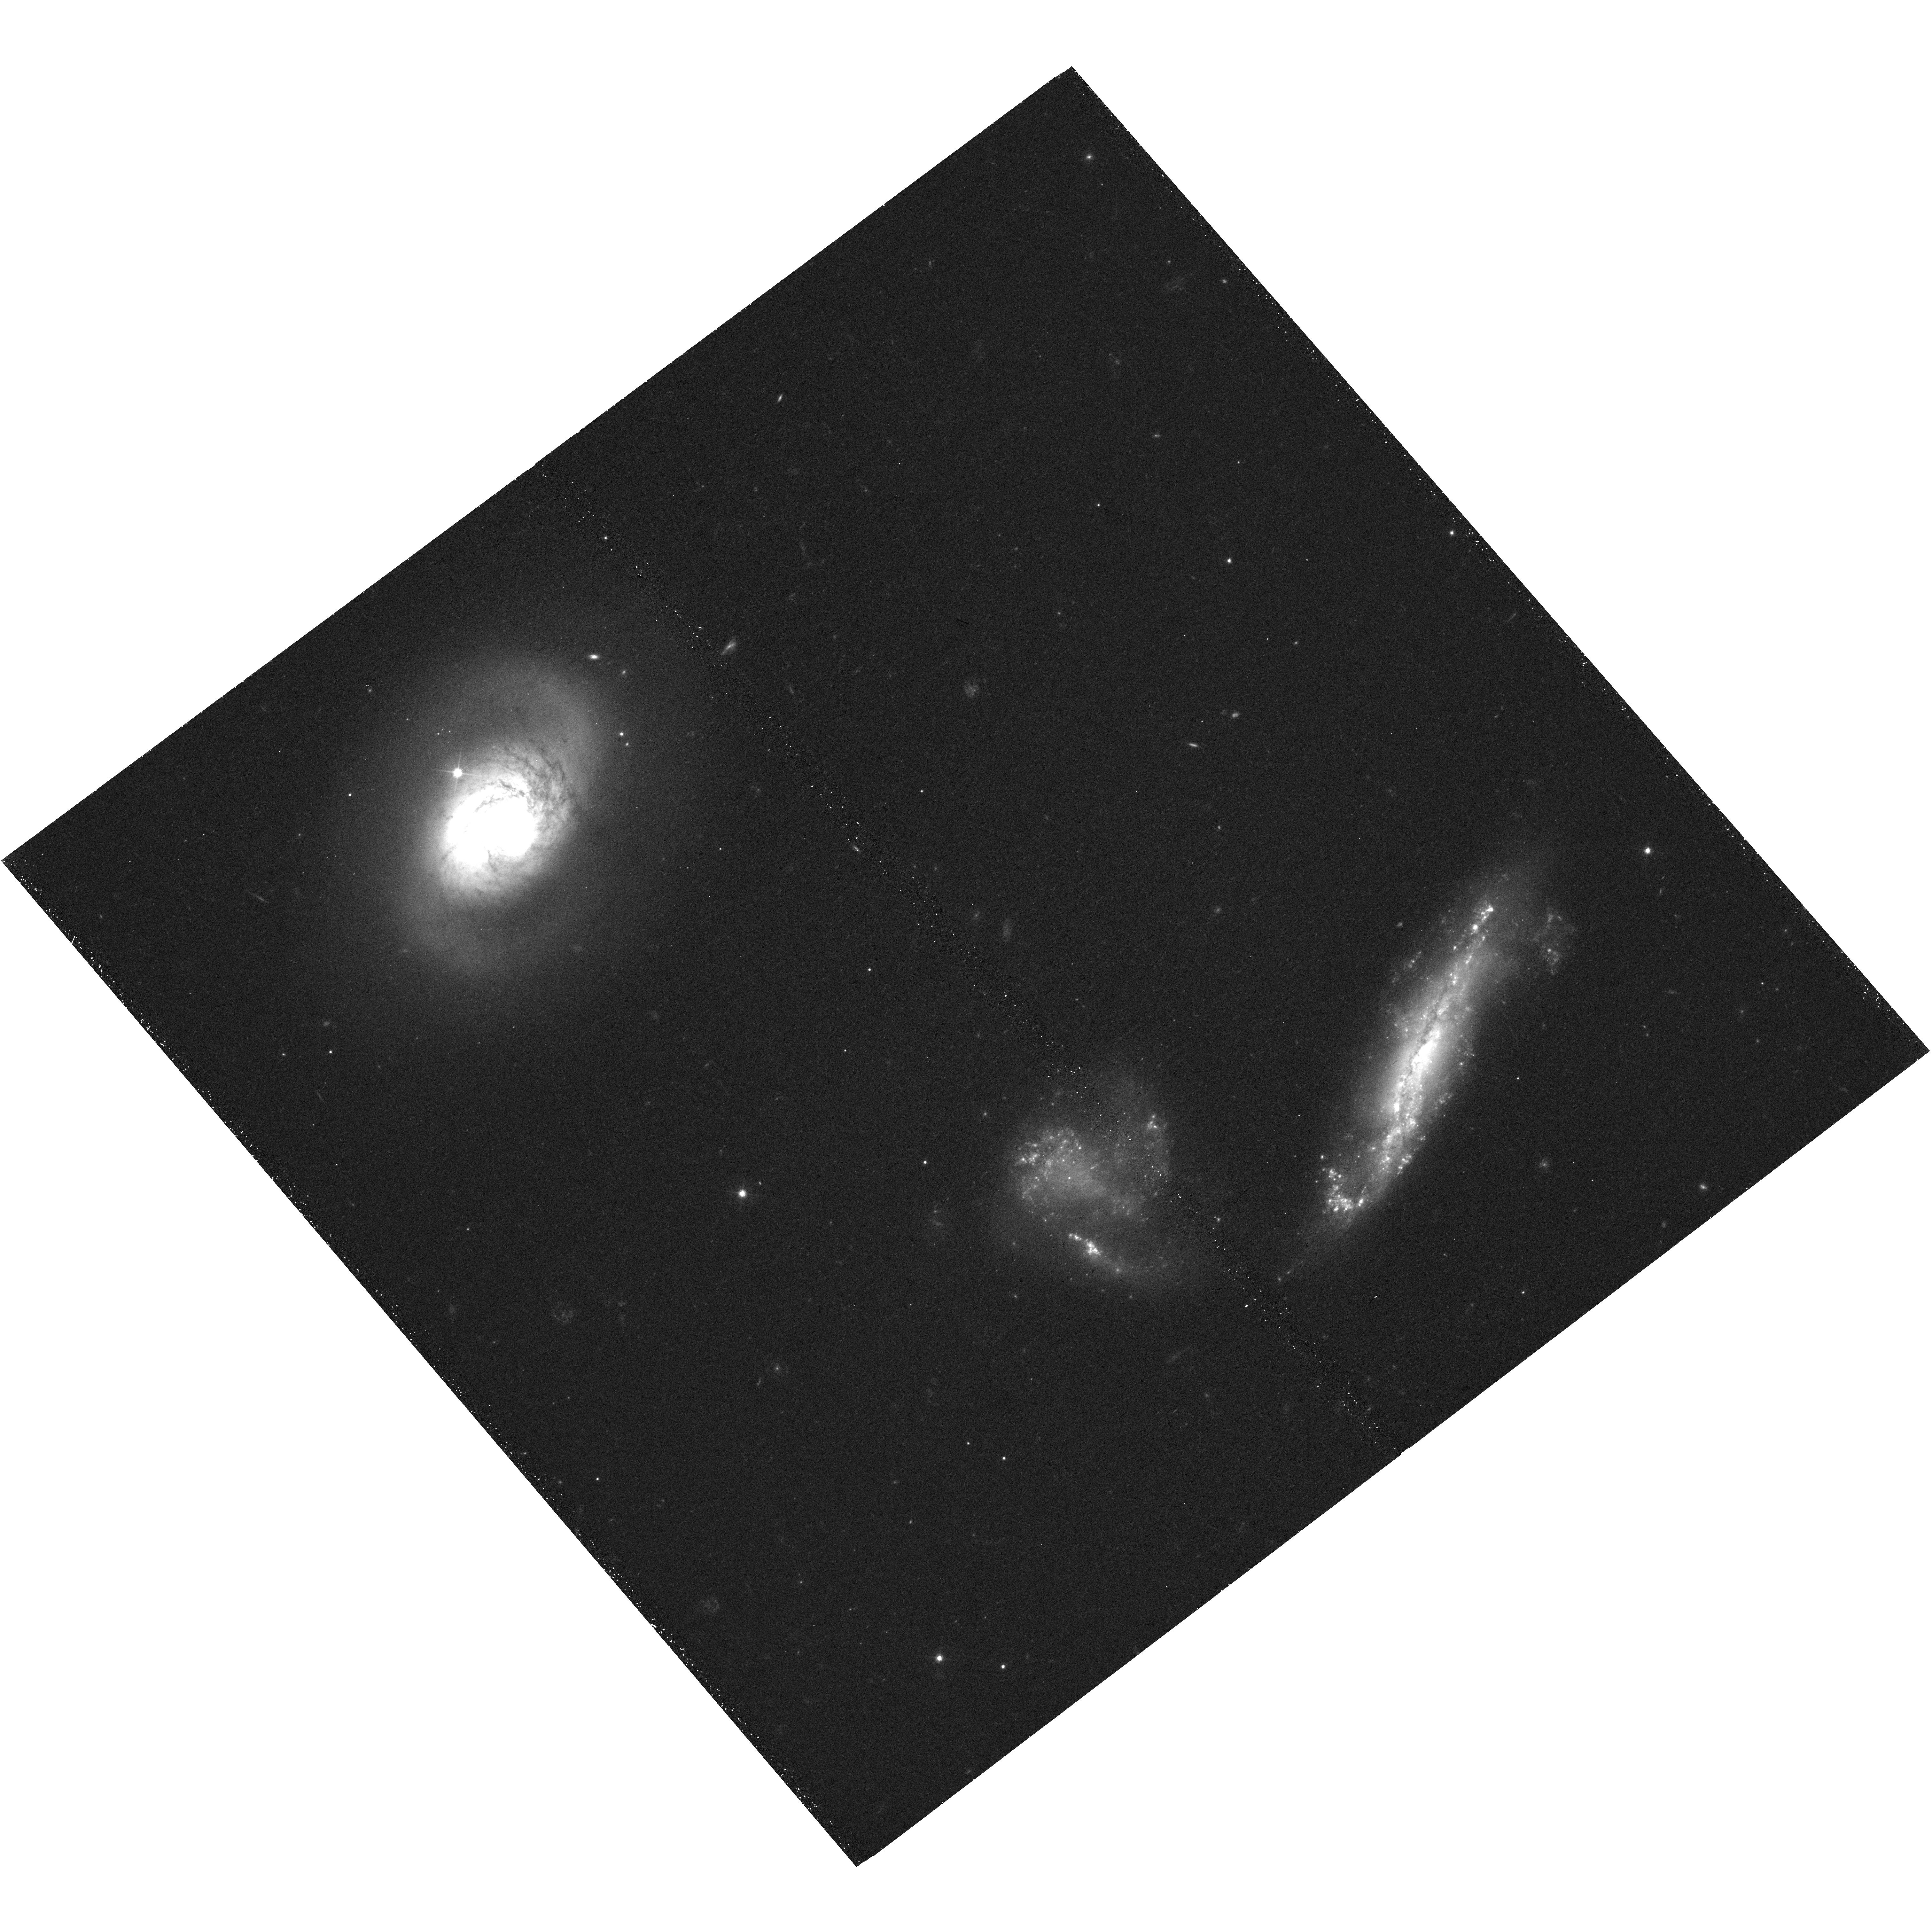
Target: MRK331-UVIS
Instrument: WFC3/UVIS
Filter: F555W
Exposure: 24 min
Observation ID: hst_15649_25_wfc3_uvis_f555w_idy425

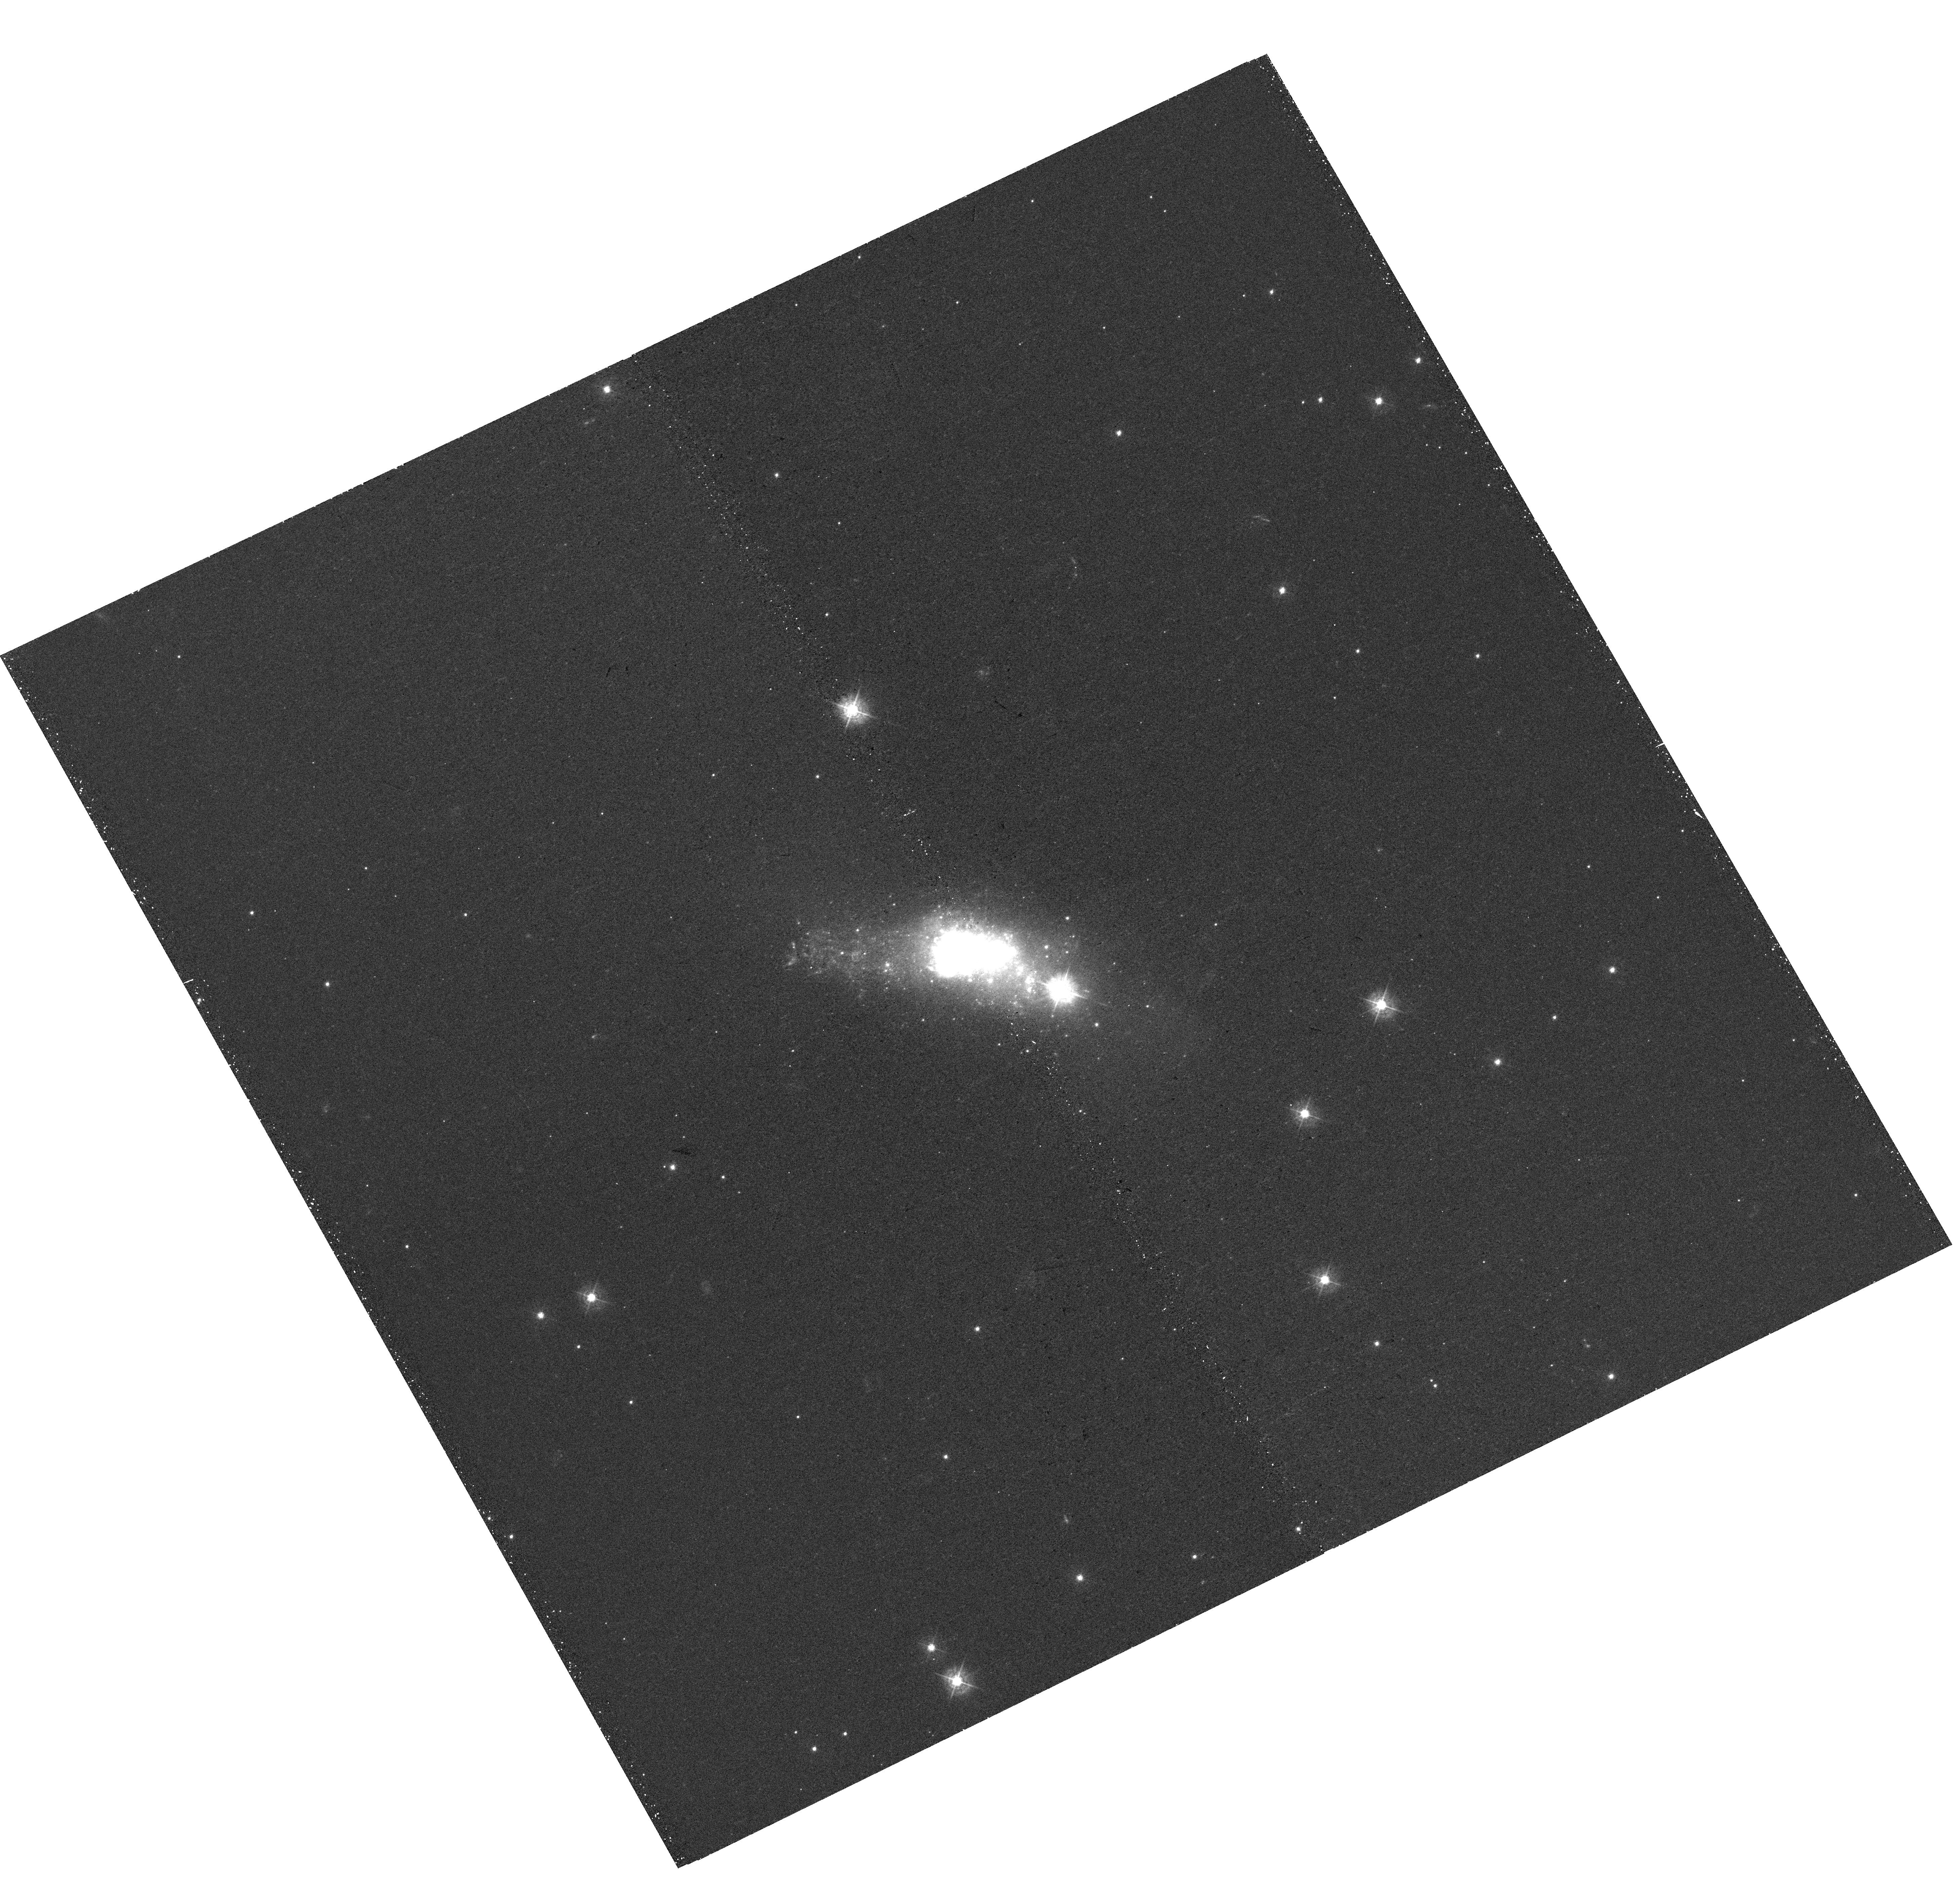
Target: ESO338-IG04
Instrument: WFC3/UVIS
Filter: F438W
Exposure: 25 min
Observation ID: hst_15649_19_wfc3_uvis_f438w_idy419

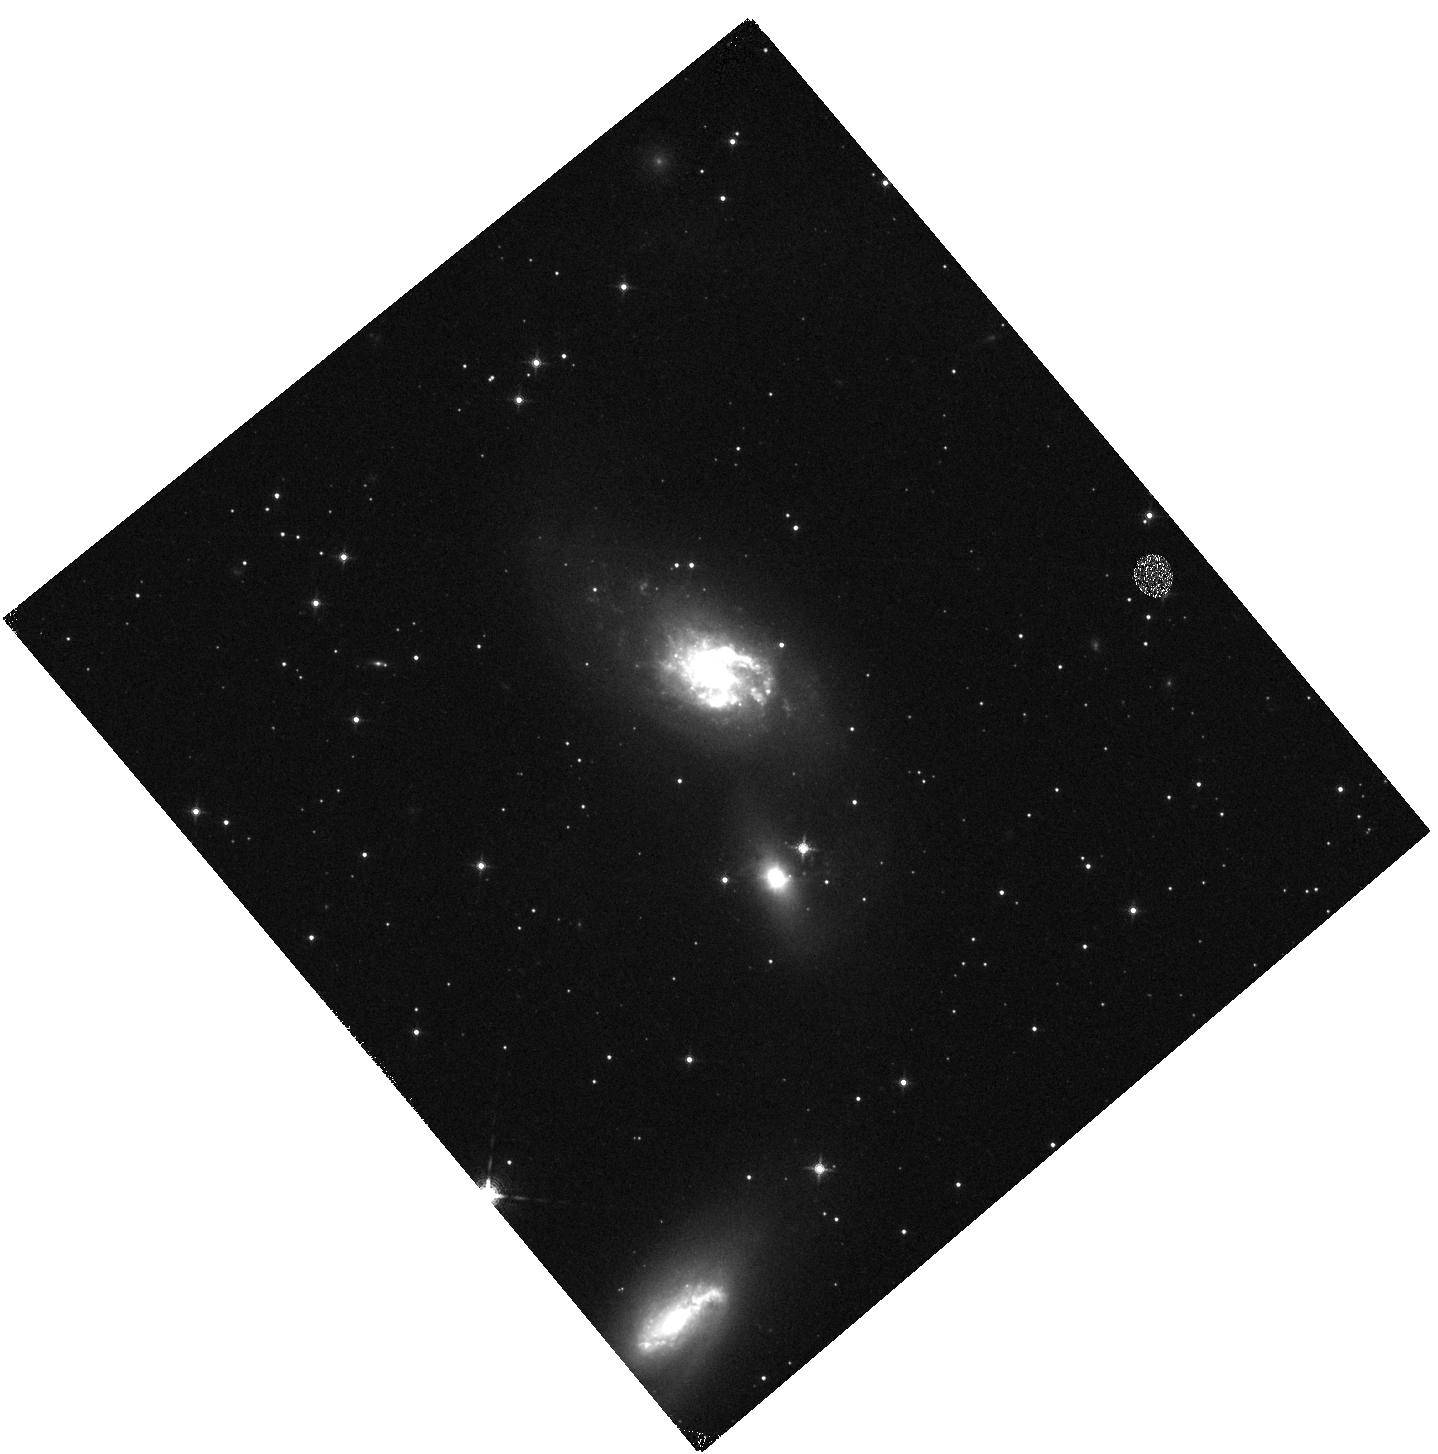
Target: IC4687-IR
Instrument: WFC3/IR
Filter: F130N
Exposure: 13 min
Observation ID: hst_15649_18_wfc3_ir_f130n_idy418

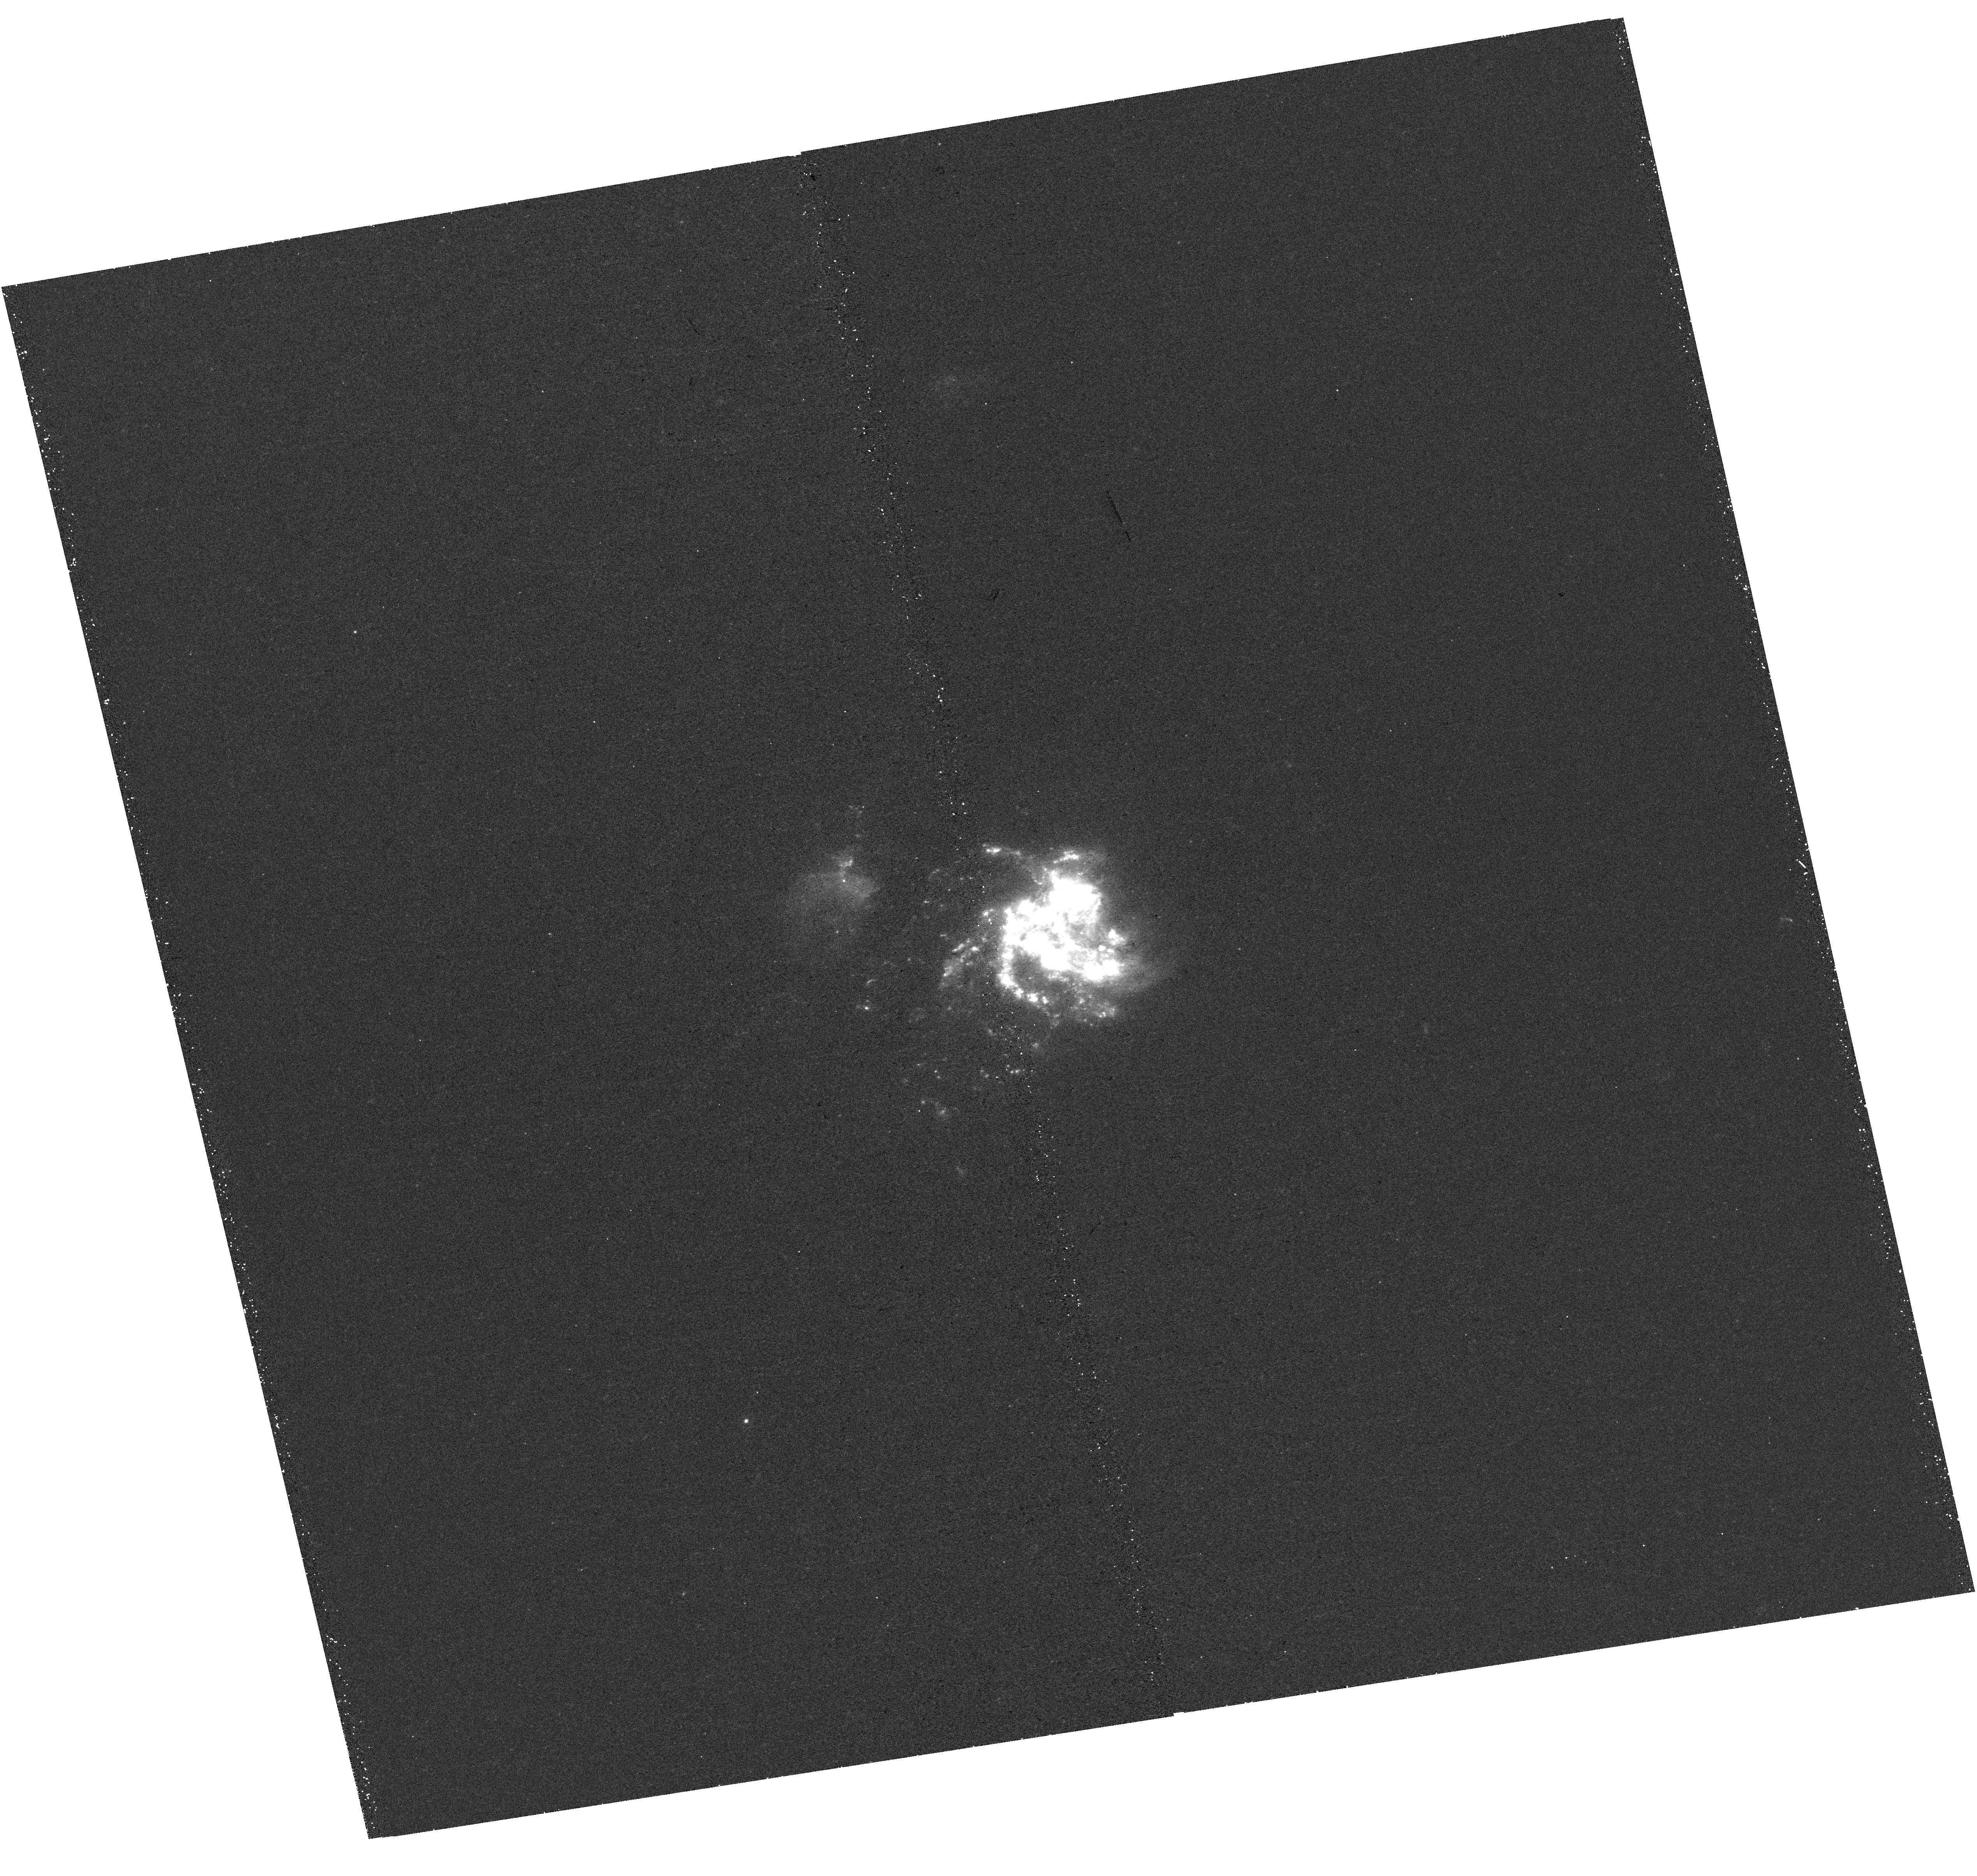
Target: IC-1623
Instrument: WFC3/UVIS
Filter: F275W
Exposure: 32 min
Observation ID: hst_15649_05_wfc3_uvis_f275w_idy405

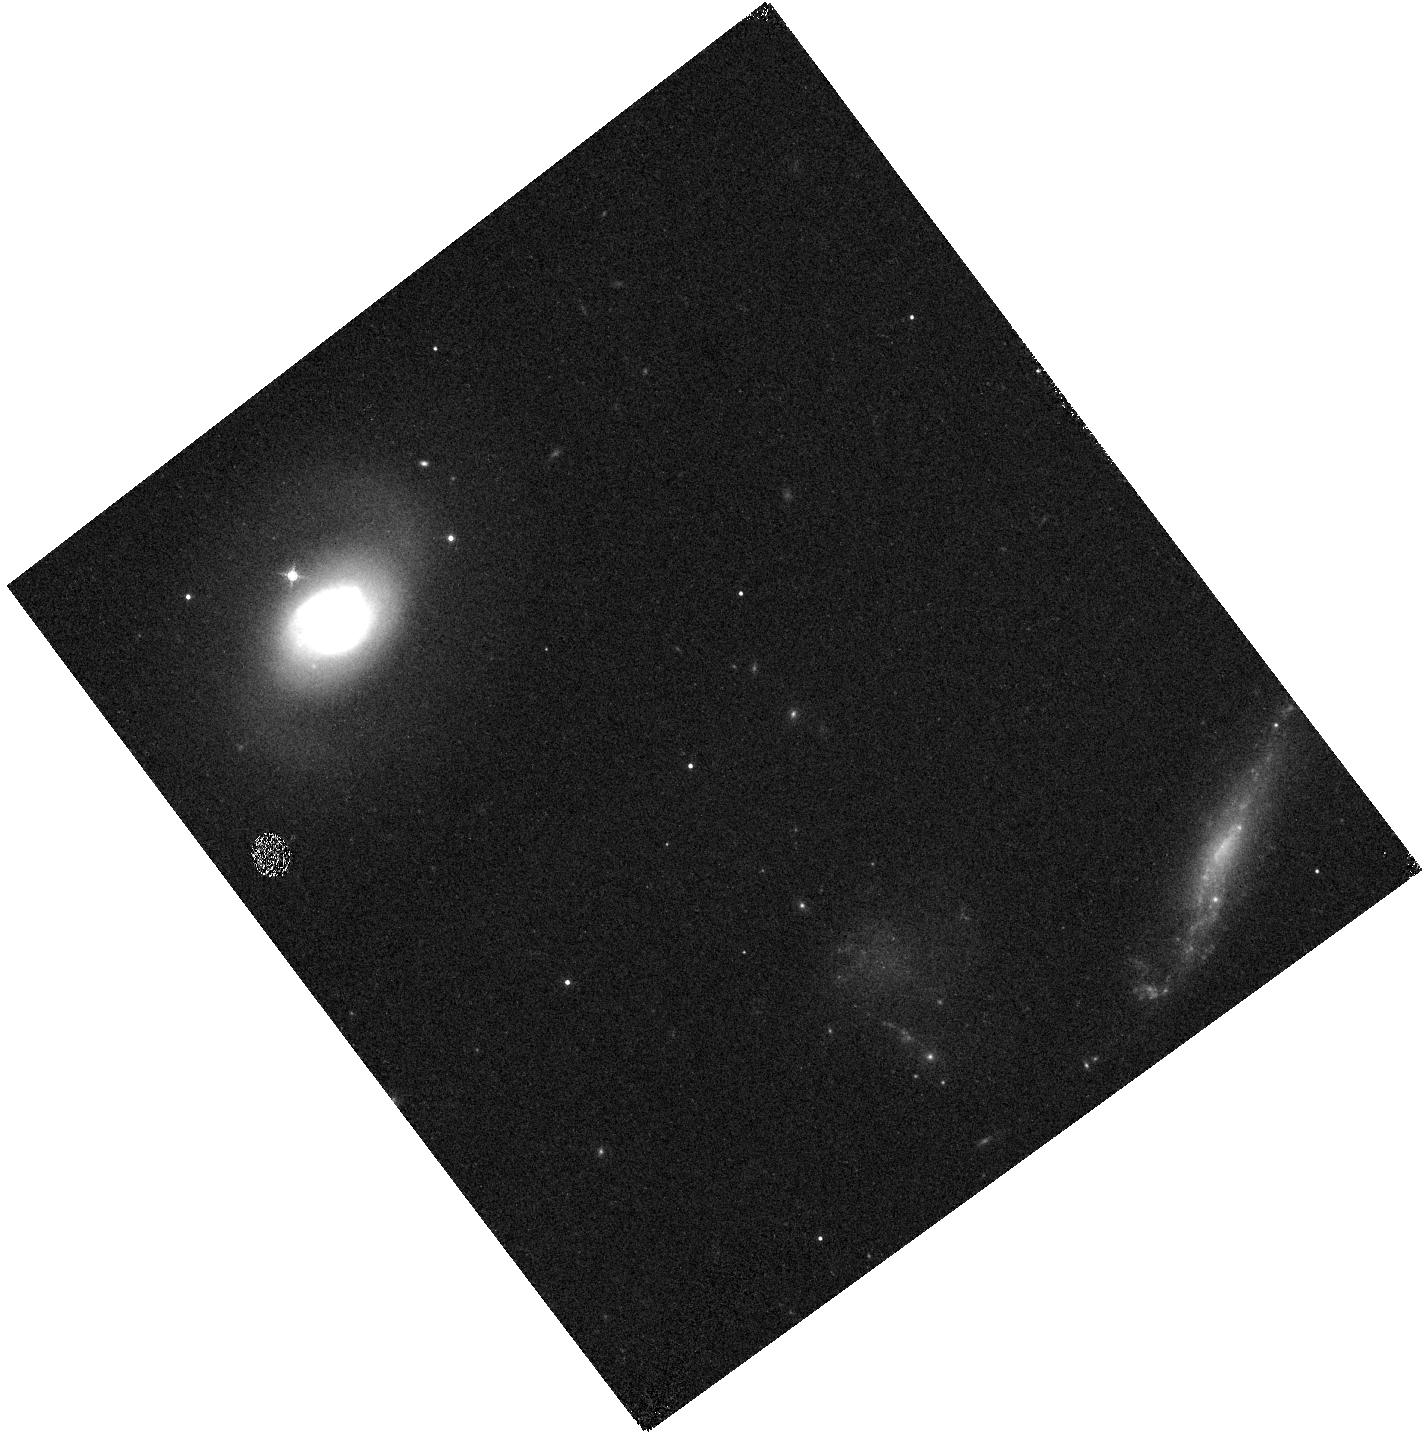
Target: MRK331-IR
Instrument: WFC3/IR
Filter: F130N
Exposure: 13 min
Observation ID: hst_15649_26_wfc3_ir_f130n_idy426

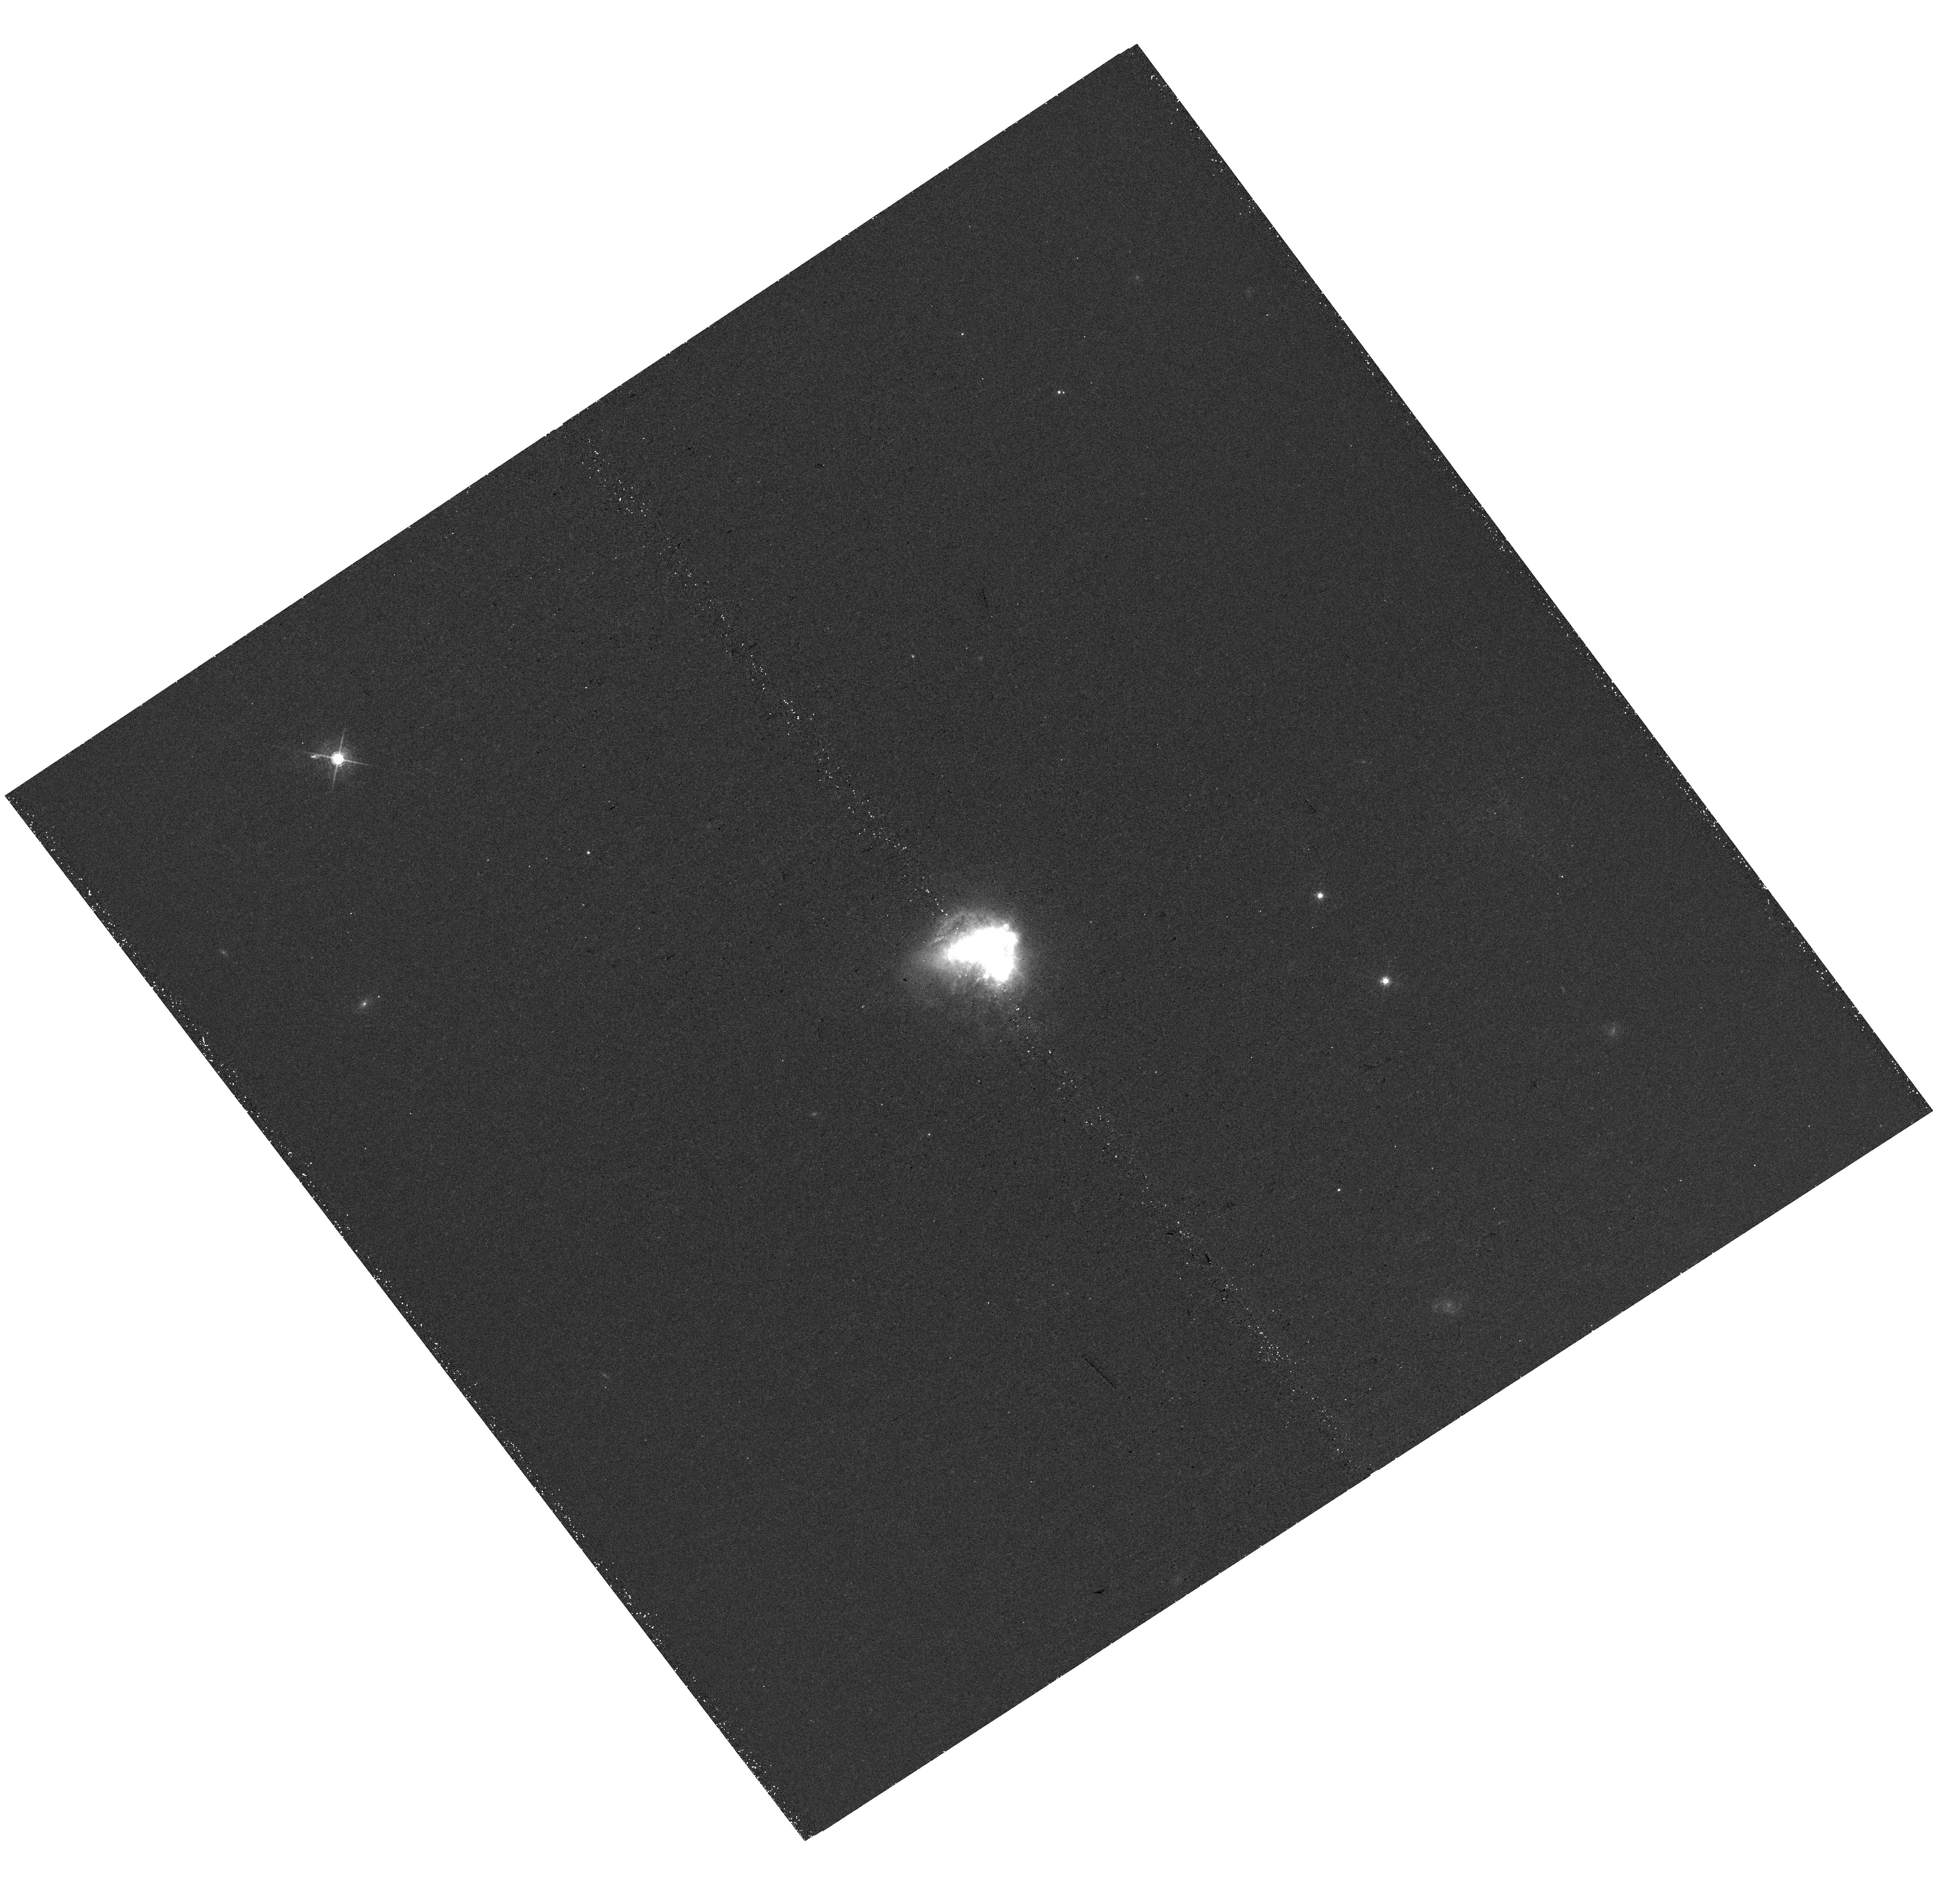
Target: HARO-11
Instrument: WFC3/UVIS
Filter: F665N
Exposure: 30 min
Observation ID: hst_15649_01_wfc3_uvis_f665n_idy401

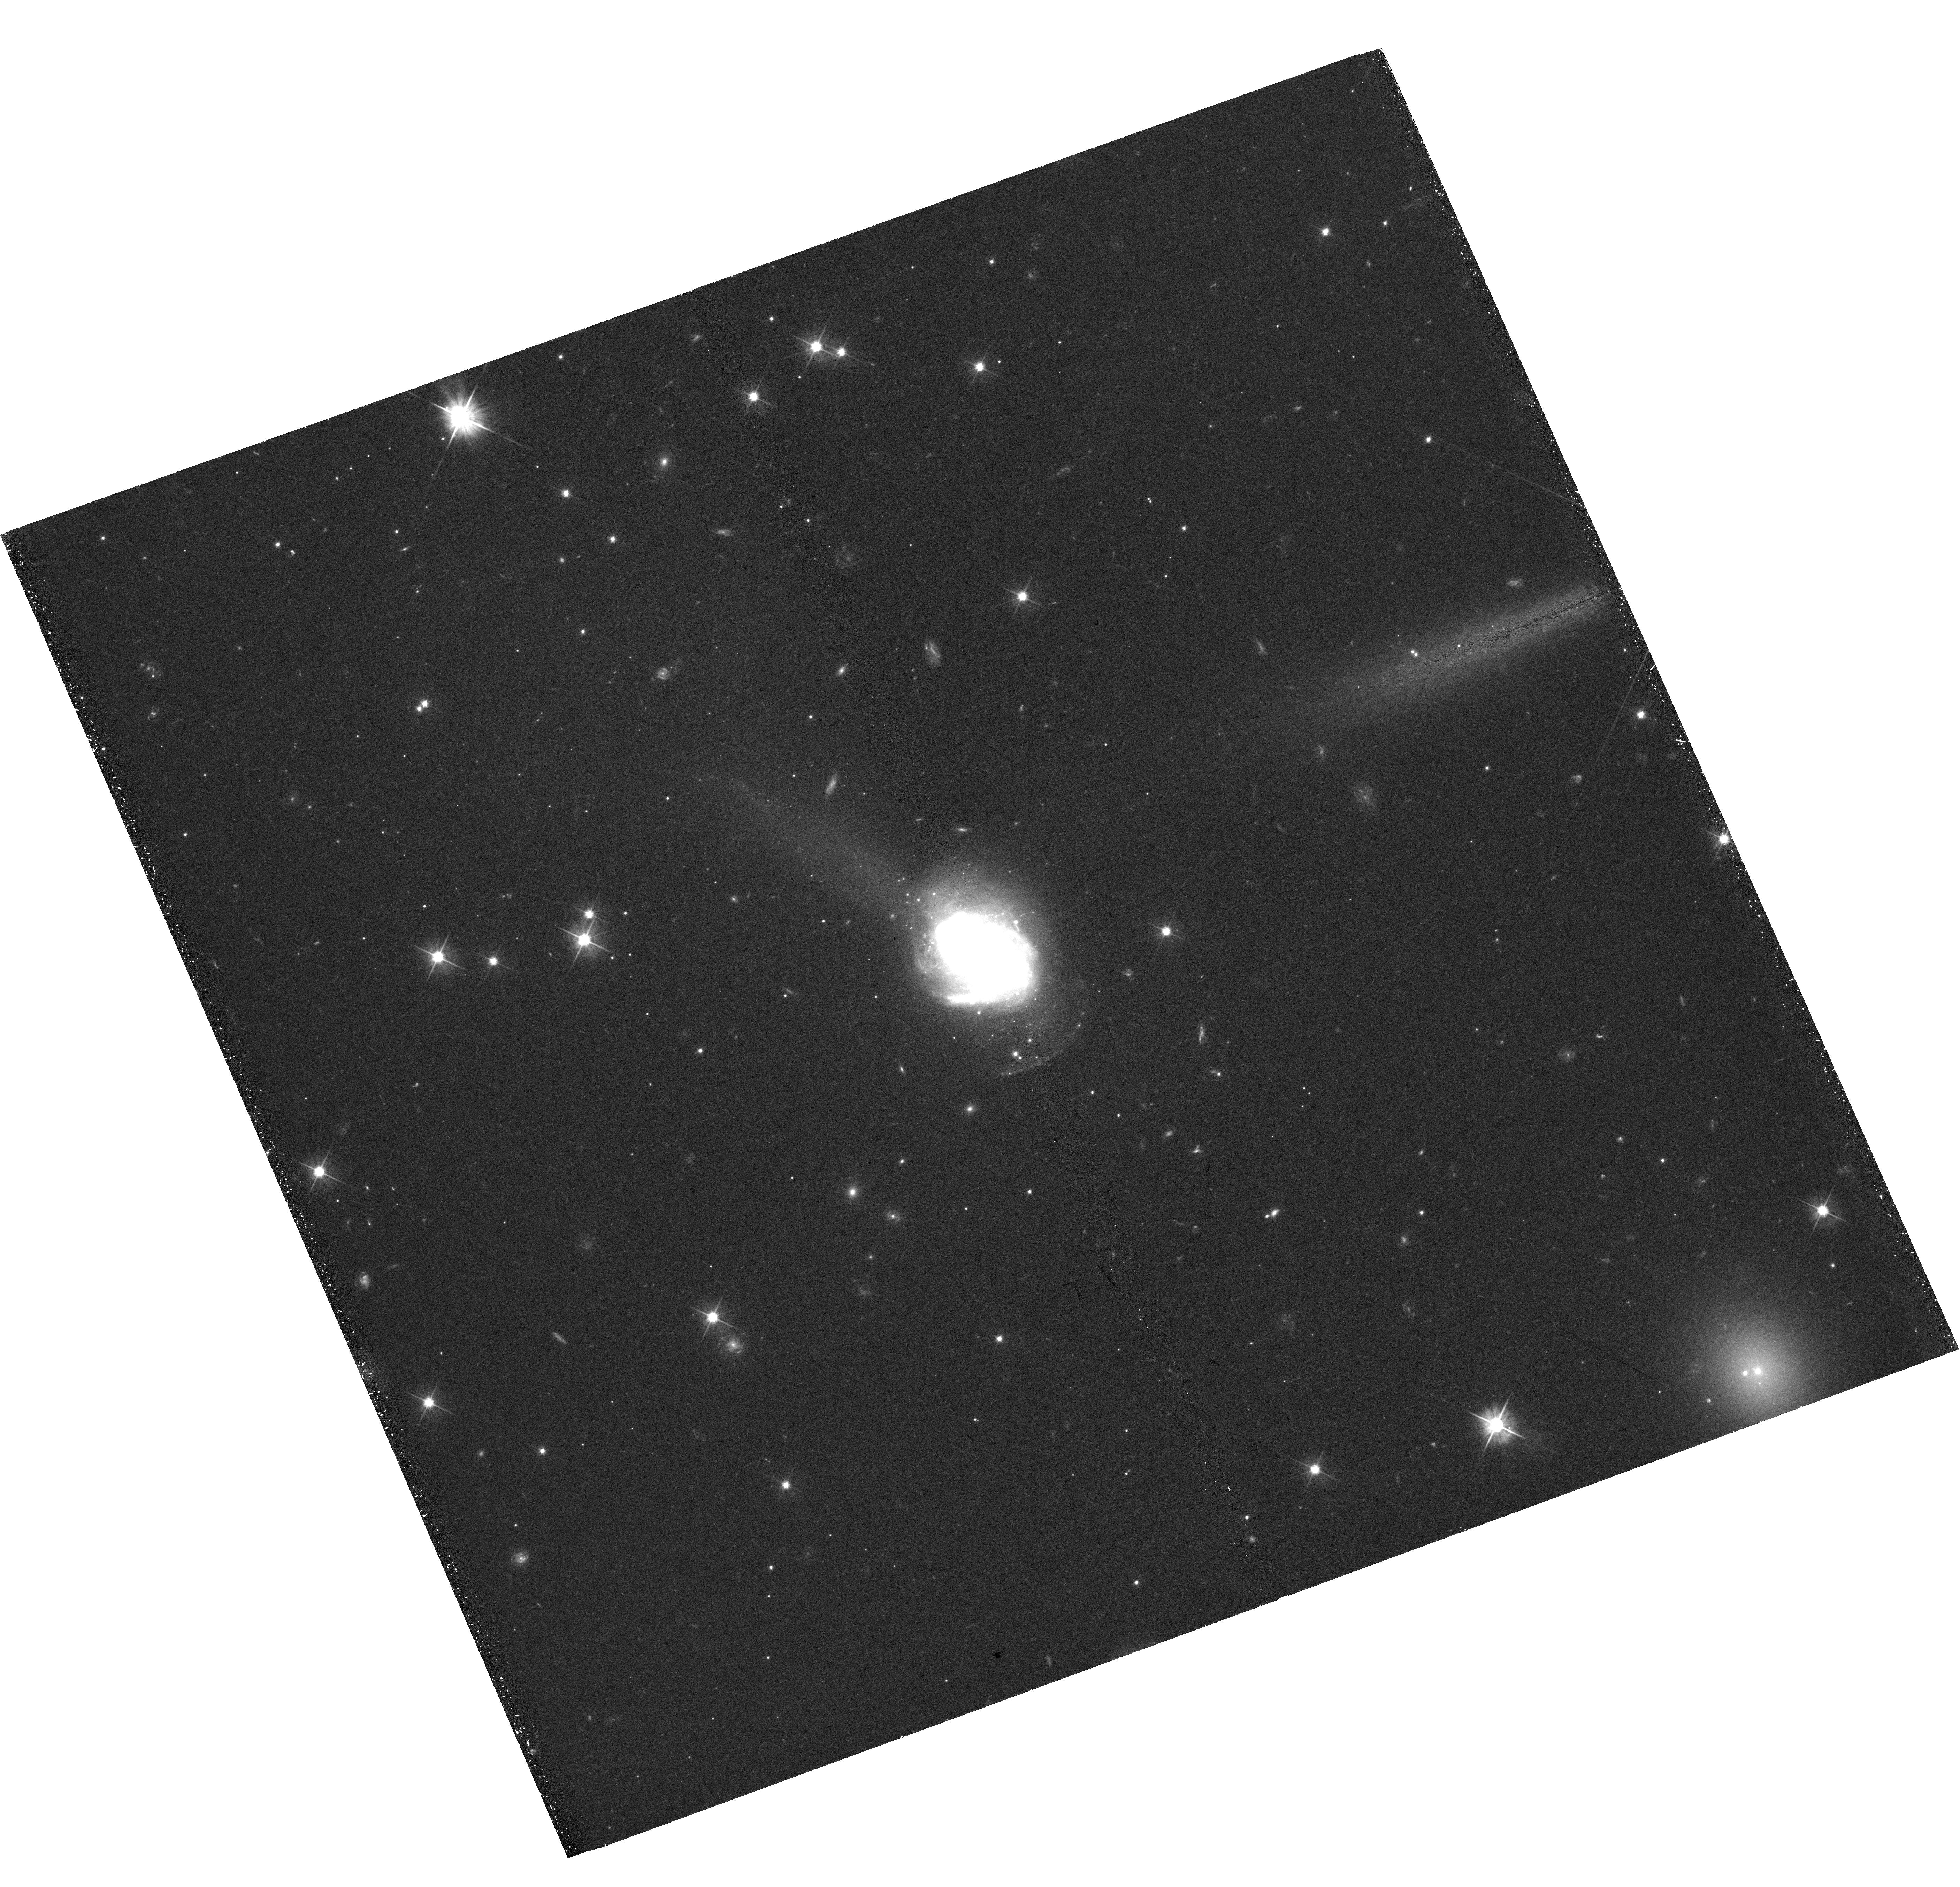
Target: ESO185-IG13
Instrument: WFC3/UVIS
Filter: F555W
Exposure: 45 min
Observation ID: hst_15649_21_wfc3_uvis_f555w_idy421

Clusters, Clumps, Dust and Gas in Extreme Star-Forming Galaxies (PI: Chandar, Rupali)

We propose to complete multi-wavelength broad- and narrow-band imaging, from the ultraviolet through the near-infrared, of a sample of 13 of the most extreme star-forming galaxies found in the nearby (D < 100 Mpc) universe. These include massive and dwarf, interacting and isolated, dusty and nearly dust-free galaxies. The intense star formation in these galaxies can result in the formation of extremely massive young star clusters, in excess of a million solar masses, similar to the most massive known ancient globular clusters and 1-2 orders of magnitude more massive than any young cluster found in nearby quiescent/normal star-forming galaxies. The properties of clusters and larger scale star-forming clumps in intense star-forming environments are required to address a number of outstanding issues, including whether the fraction of stars in bound clusters or the upper cutoff in cluster mass functions increases with star formation intensity, and how long the clumps survive. Our results will differentiate between various assumptions and prescriptions for feedback used in the current generation of cosmological hydrodynamic simulations. The multi-wavelength observations will allow us to constrain dust geometry, and begin to peer through the dust to discover some of the clusters obscured at UV and optical wavelengths, work that will be completed by JWST. A similar suite of benchmark HST observations of normal, nearby galaxies already exists as part of the LEGUS project, and will be used as a reference to quantify the extreme star formation in our sample.